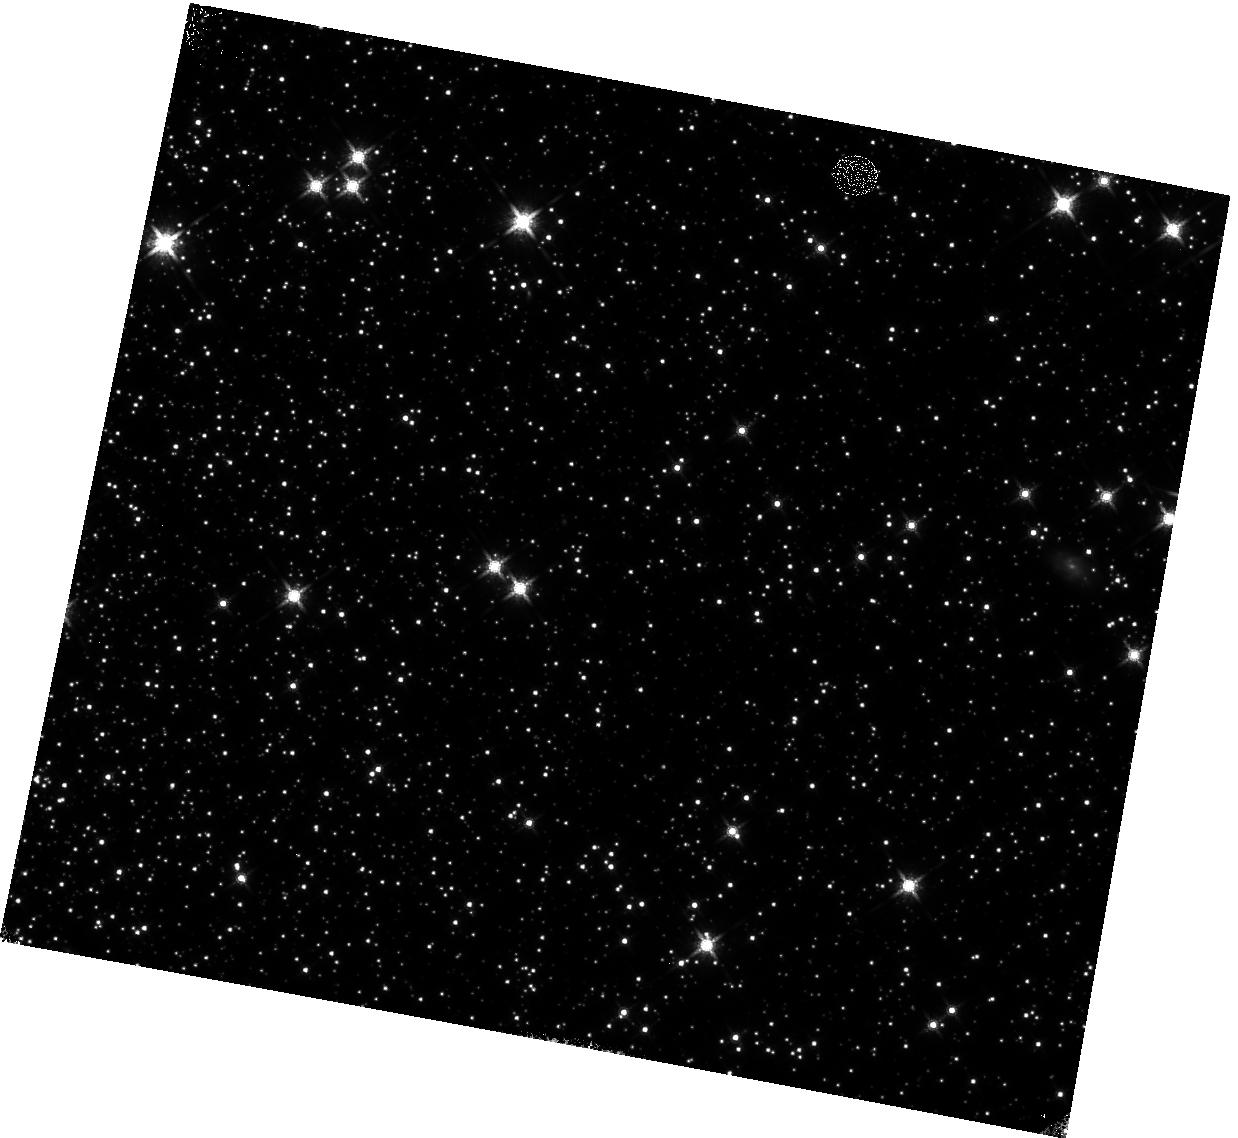
Target: 47TUC. Instrument: WFC3/IR. Filter: F160W. Exposure: 9 min. Observation ID: hst_12696_22_wfc3_ir_f160w_ibvl22

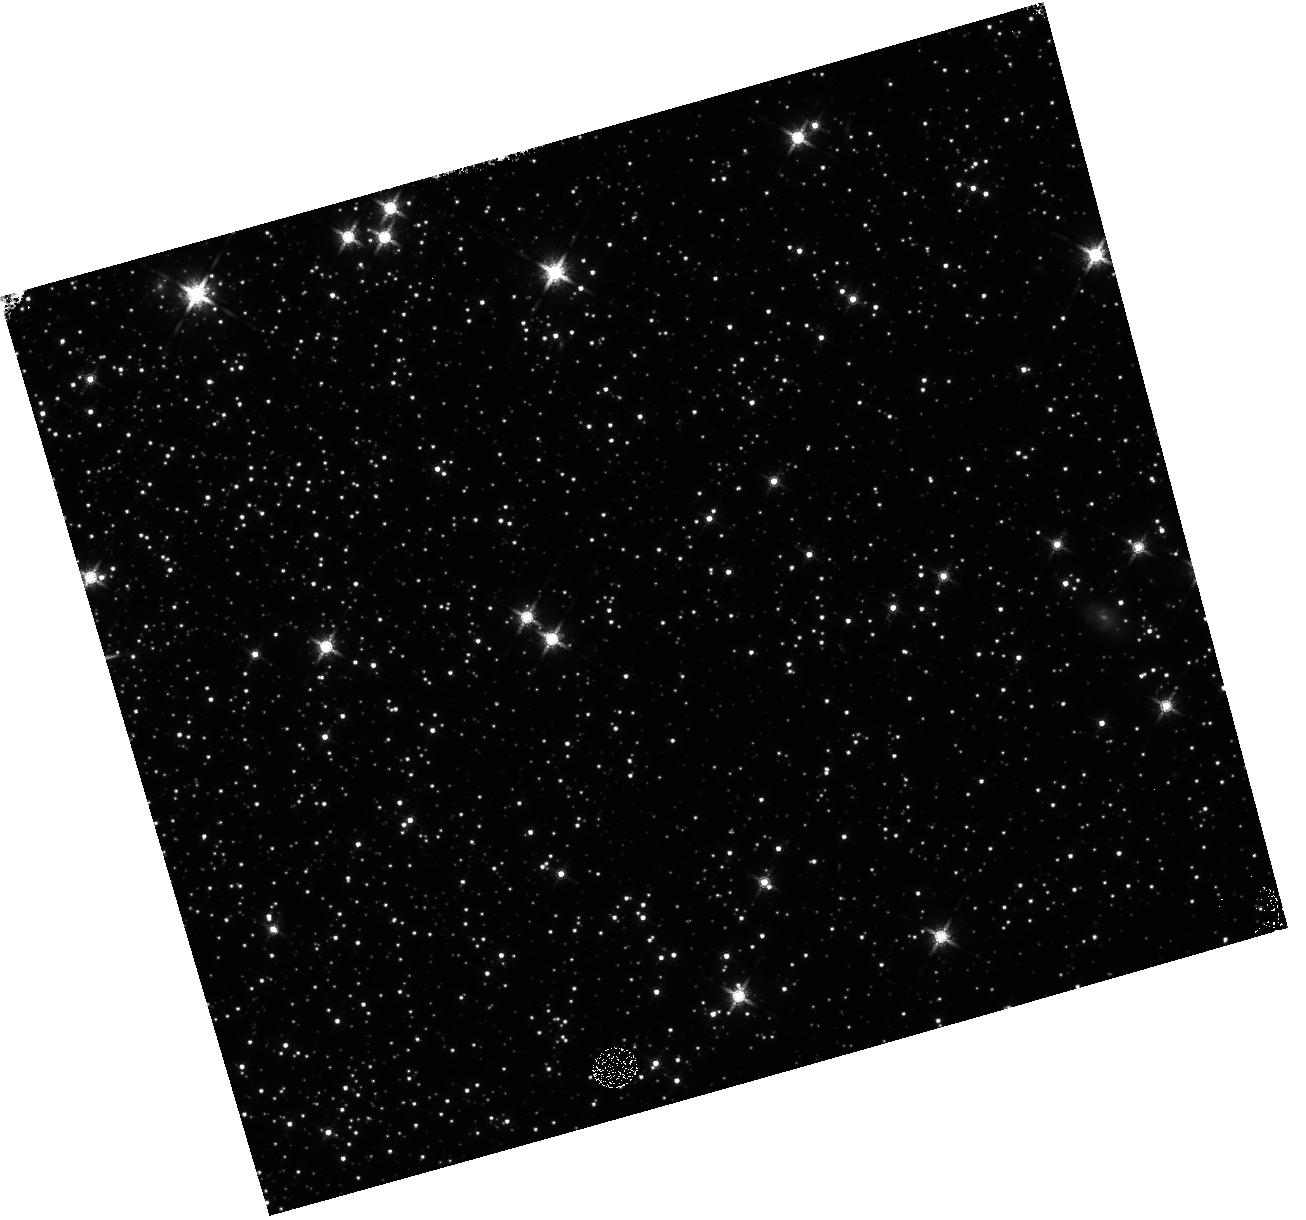
Target: 47TUC. Instrument: WFC3/IR. Filter: F160W. Exposure: 11 min. Observation ID: hst_12696_12_wfc3_ir_f160w_ibvl12

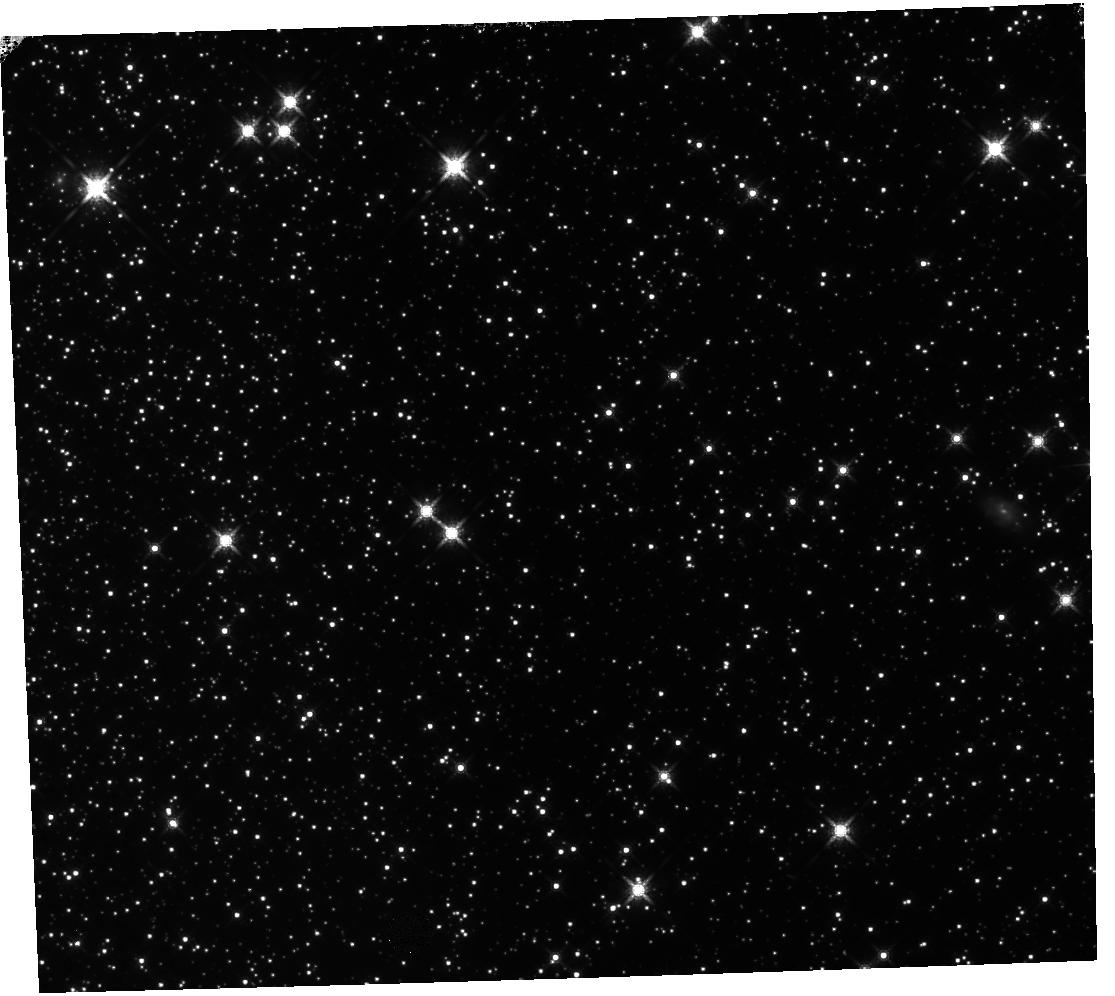
Target: 47TUC. Instrument: WFC3/IR. Filter: F160W. Exposure: 9 min. Observation ID: hst_12696_10_wfc3_ir_f160w_ibvl10

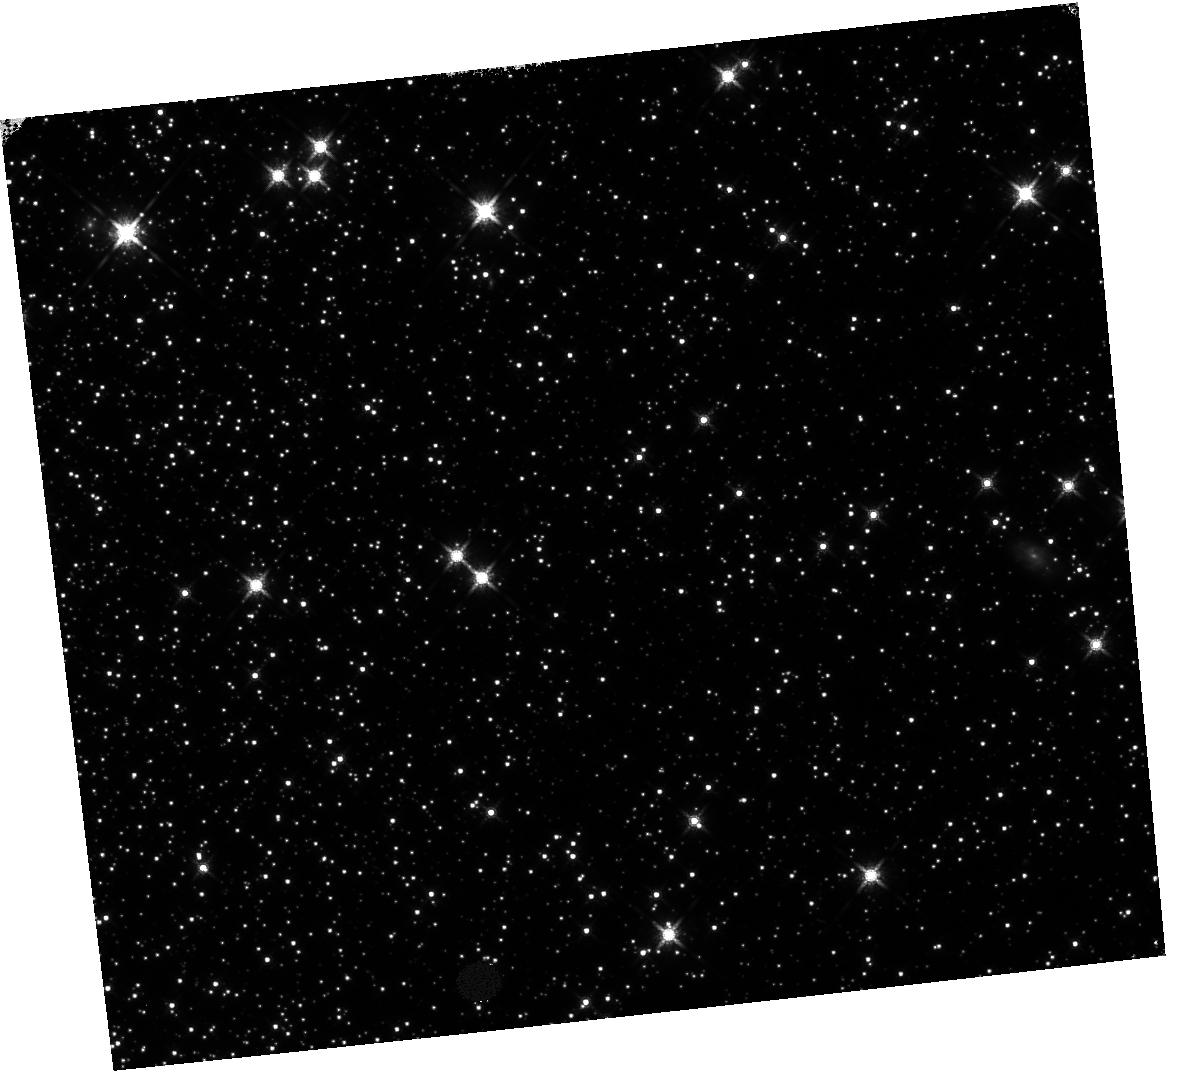
Target: 47TUC. Instrument: WFC3/IR. Filter: F160W. Exposure: 9 min. Observation ID: hst_12696_11_wfc3_ir_f160w_ibvl11

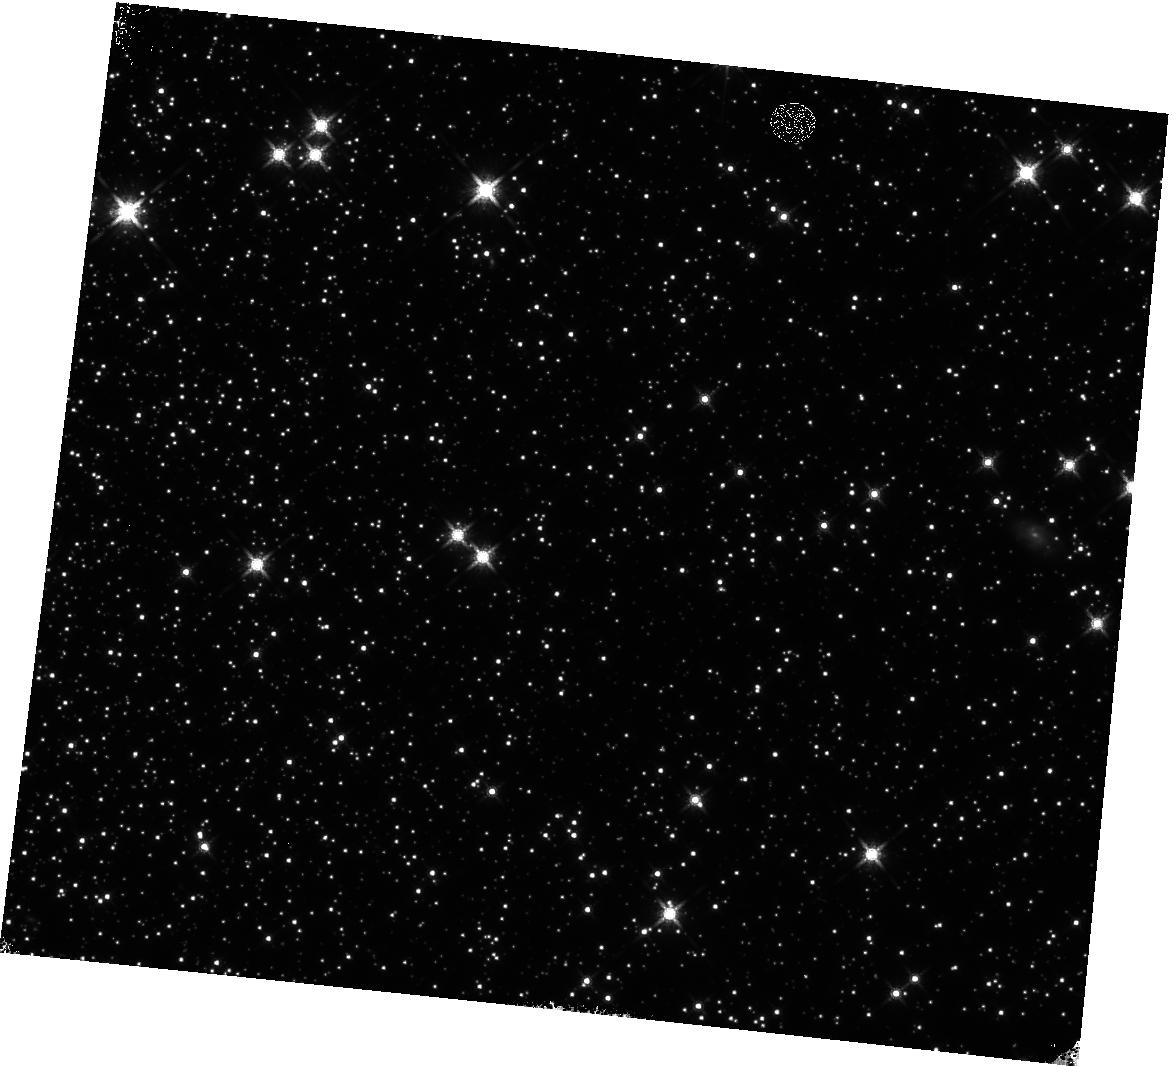
Target: 47TUC. Instrument: WFC3/IR. Filter: F160W. Exposure: 11 min. Observation ID: hst_12696_24_wfc3_ir_f160w_ibvl24

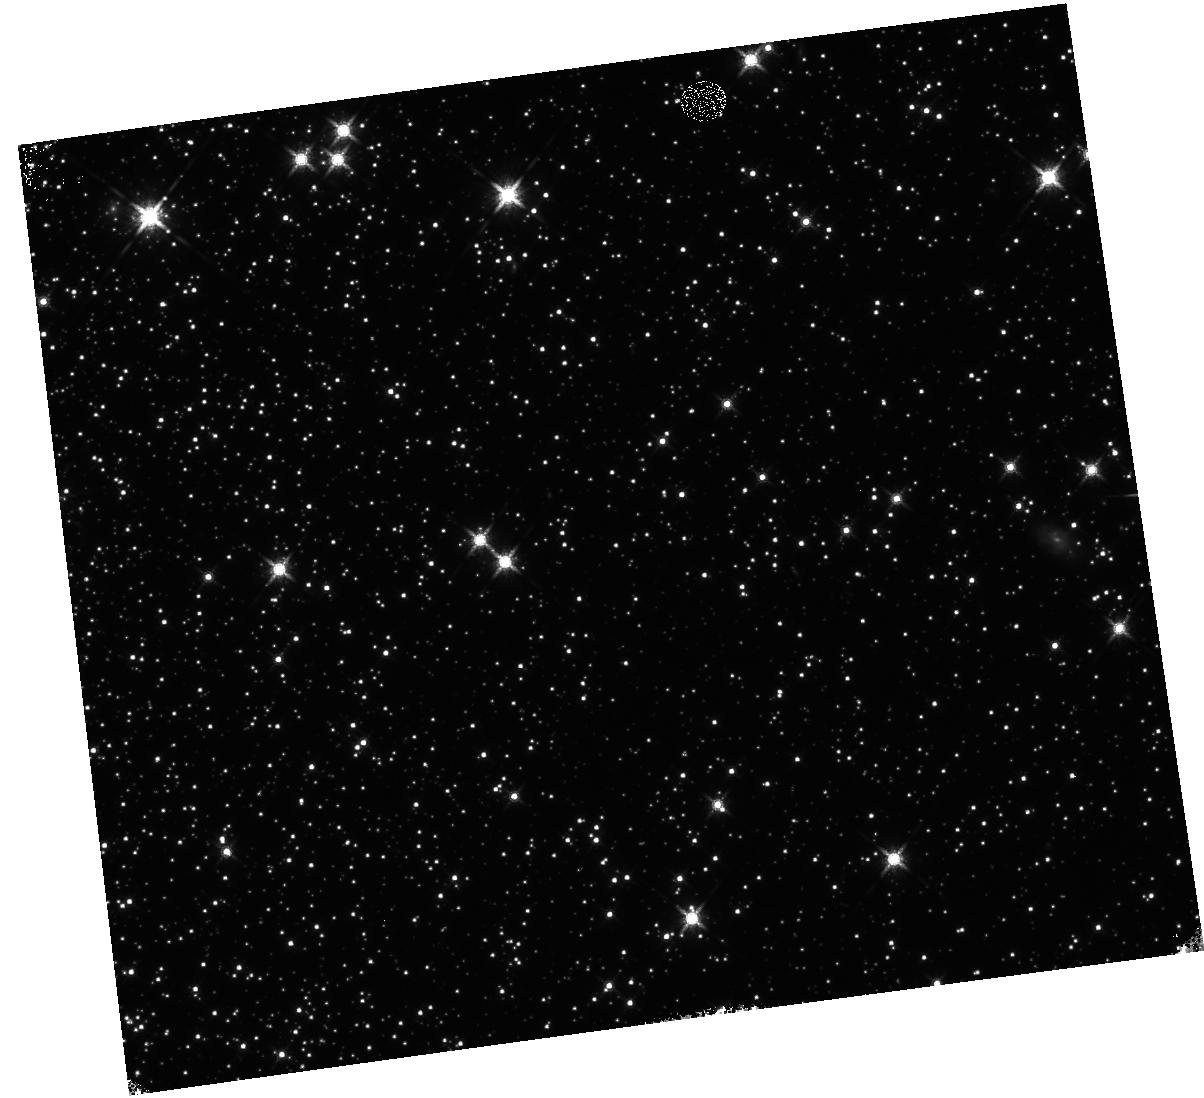
Target: 47TUC. Instrument: WFC3/IR. Filter: F160W. Exposure: 9 min. Observation ID: hst_12696_23_wfc3_ir_f160w_ibvl23

WFC3/IR Signal Non-Linearity Monitor (PI: Hilbert, Bryan)

These observations will be used to monitor the signal non-linearity of the IR channel, as well as to update the IR channel non-linearity calibration reference file. The non-linearity behavior of each pixel in the detector will be investigated through the use of full frame and subarray flat fields, while the photometric behavior of point sources will be studied using observations of 47 Tuc.